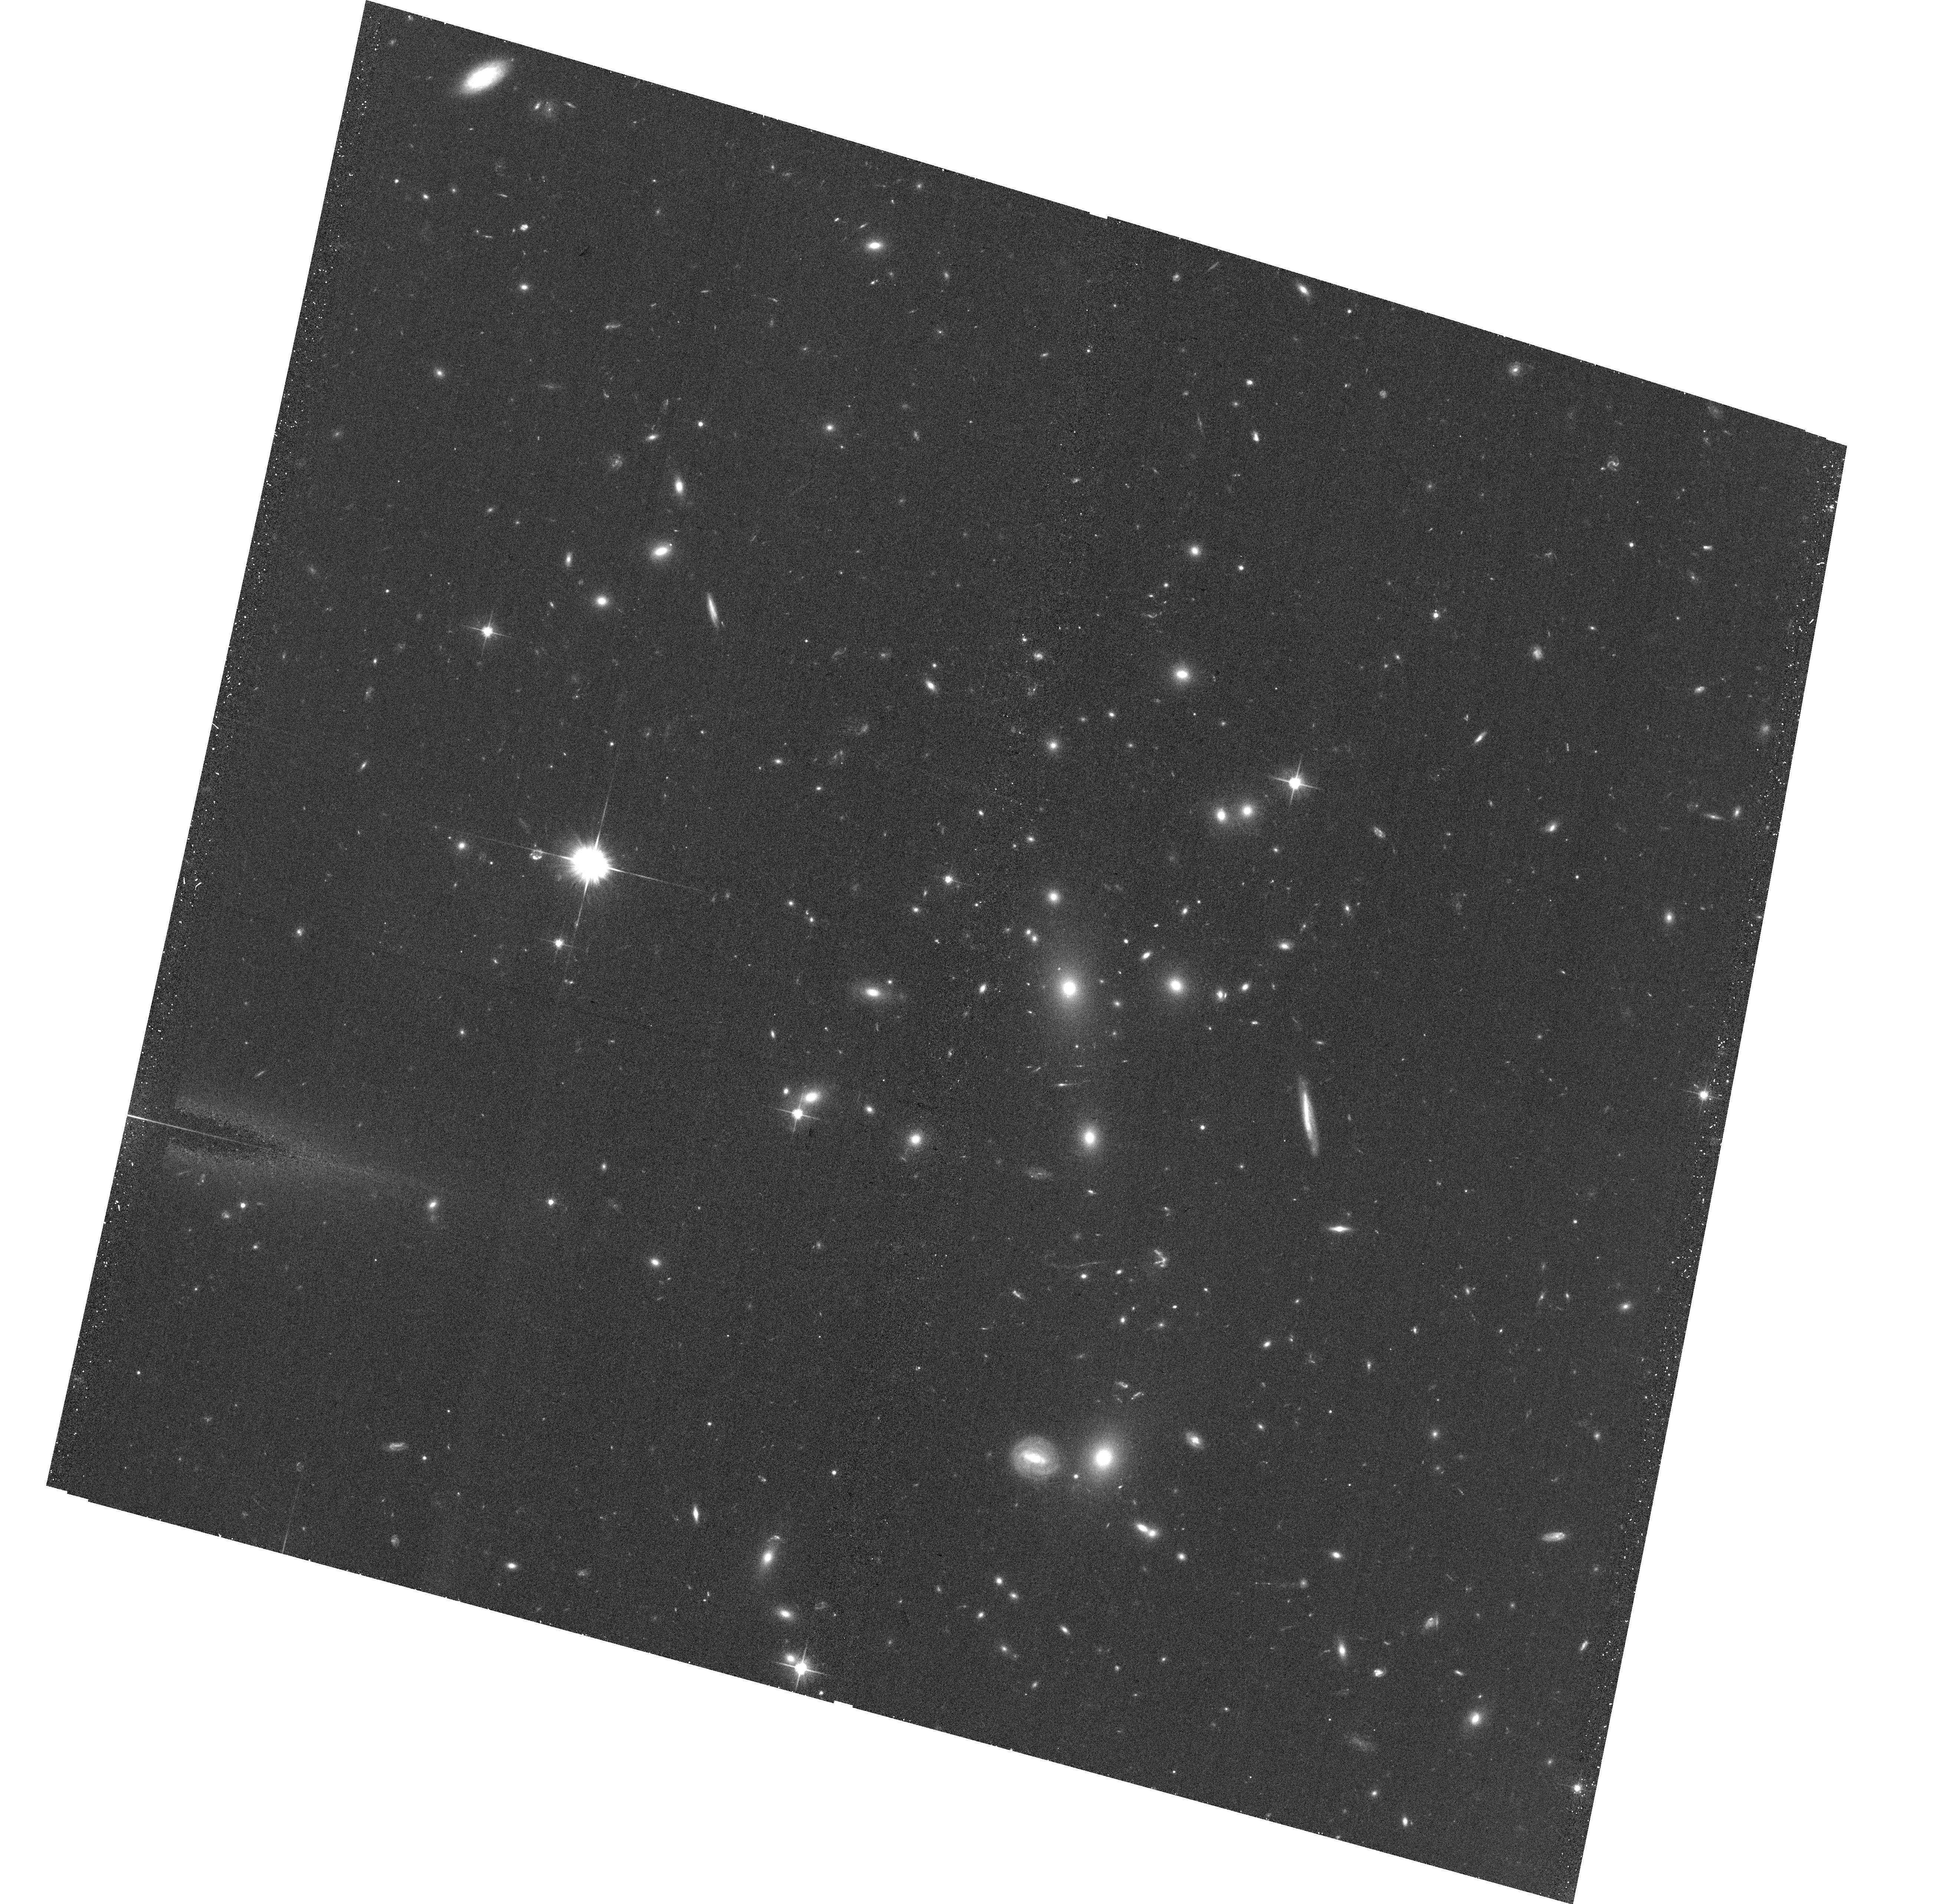
Target: MACSJ0110.1+3211
Instrument: ACS/WFC
Filter: F606W
Exposure: 20 min
Observation ID: hst_12884_07_acs_wfc_f606w_jc3907

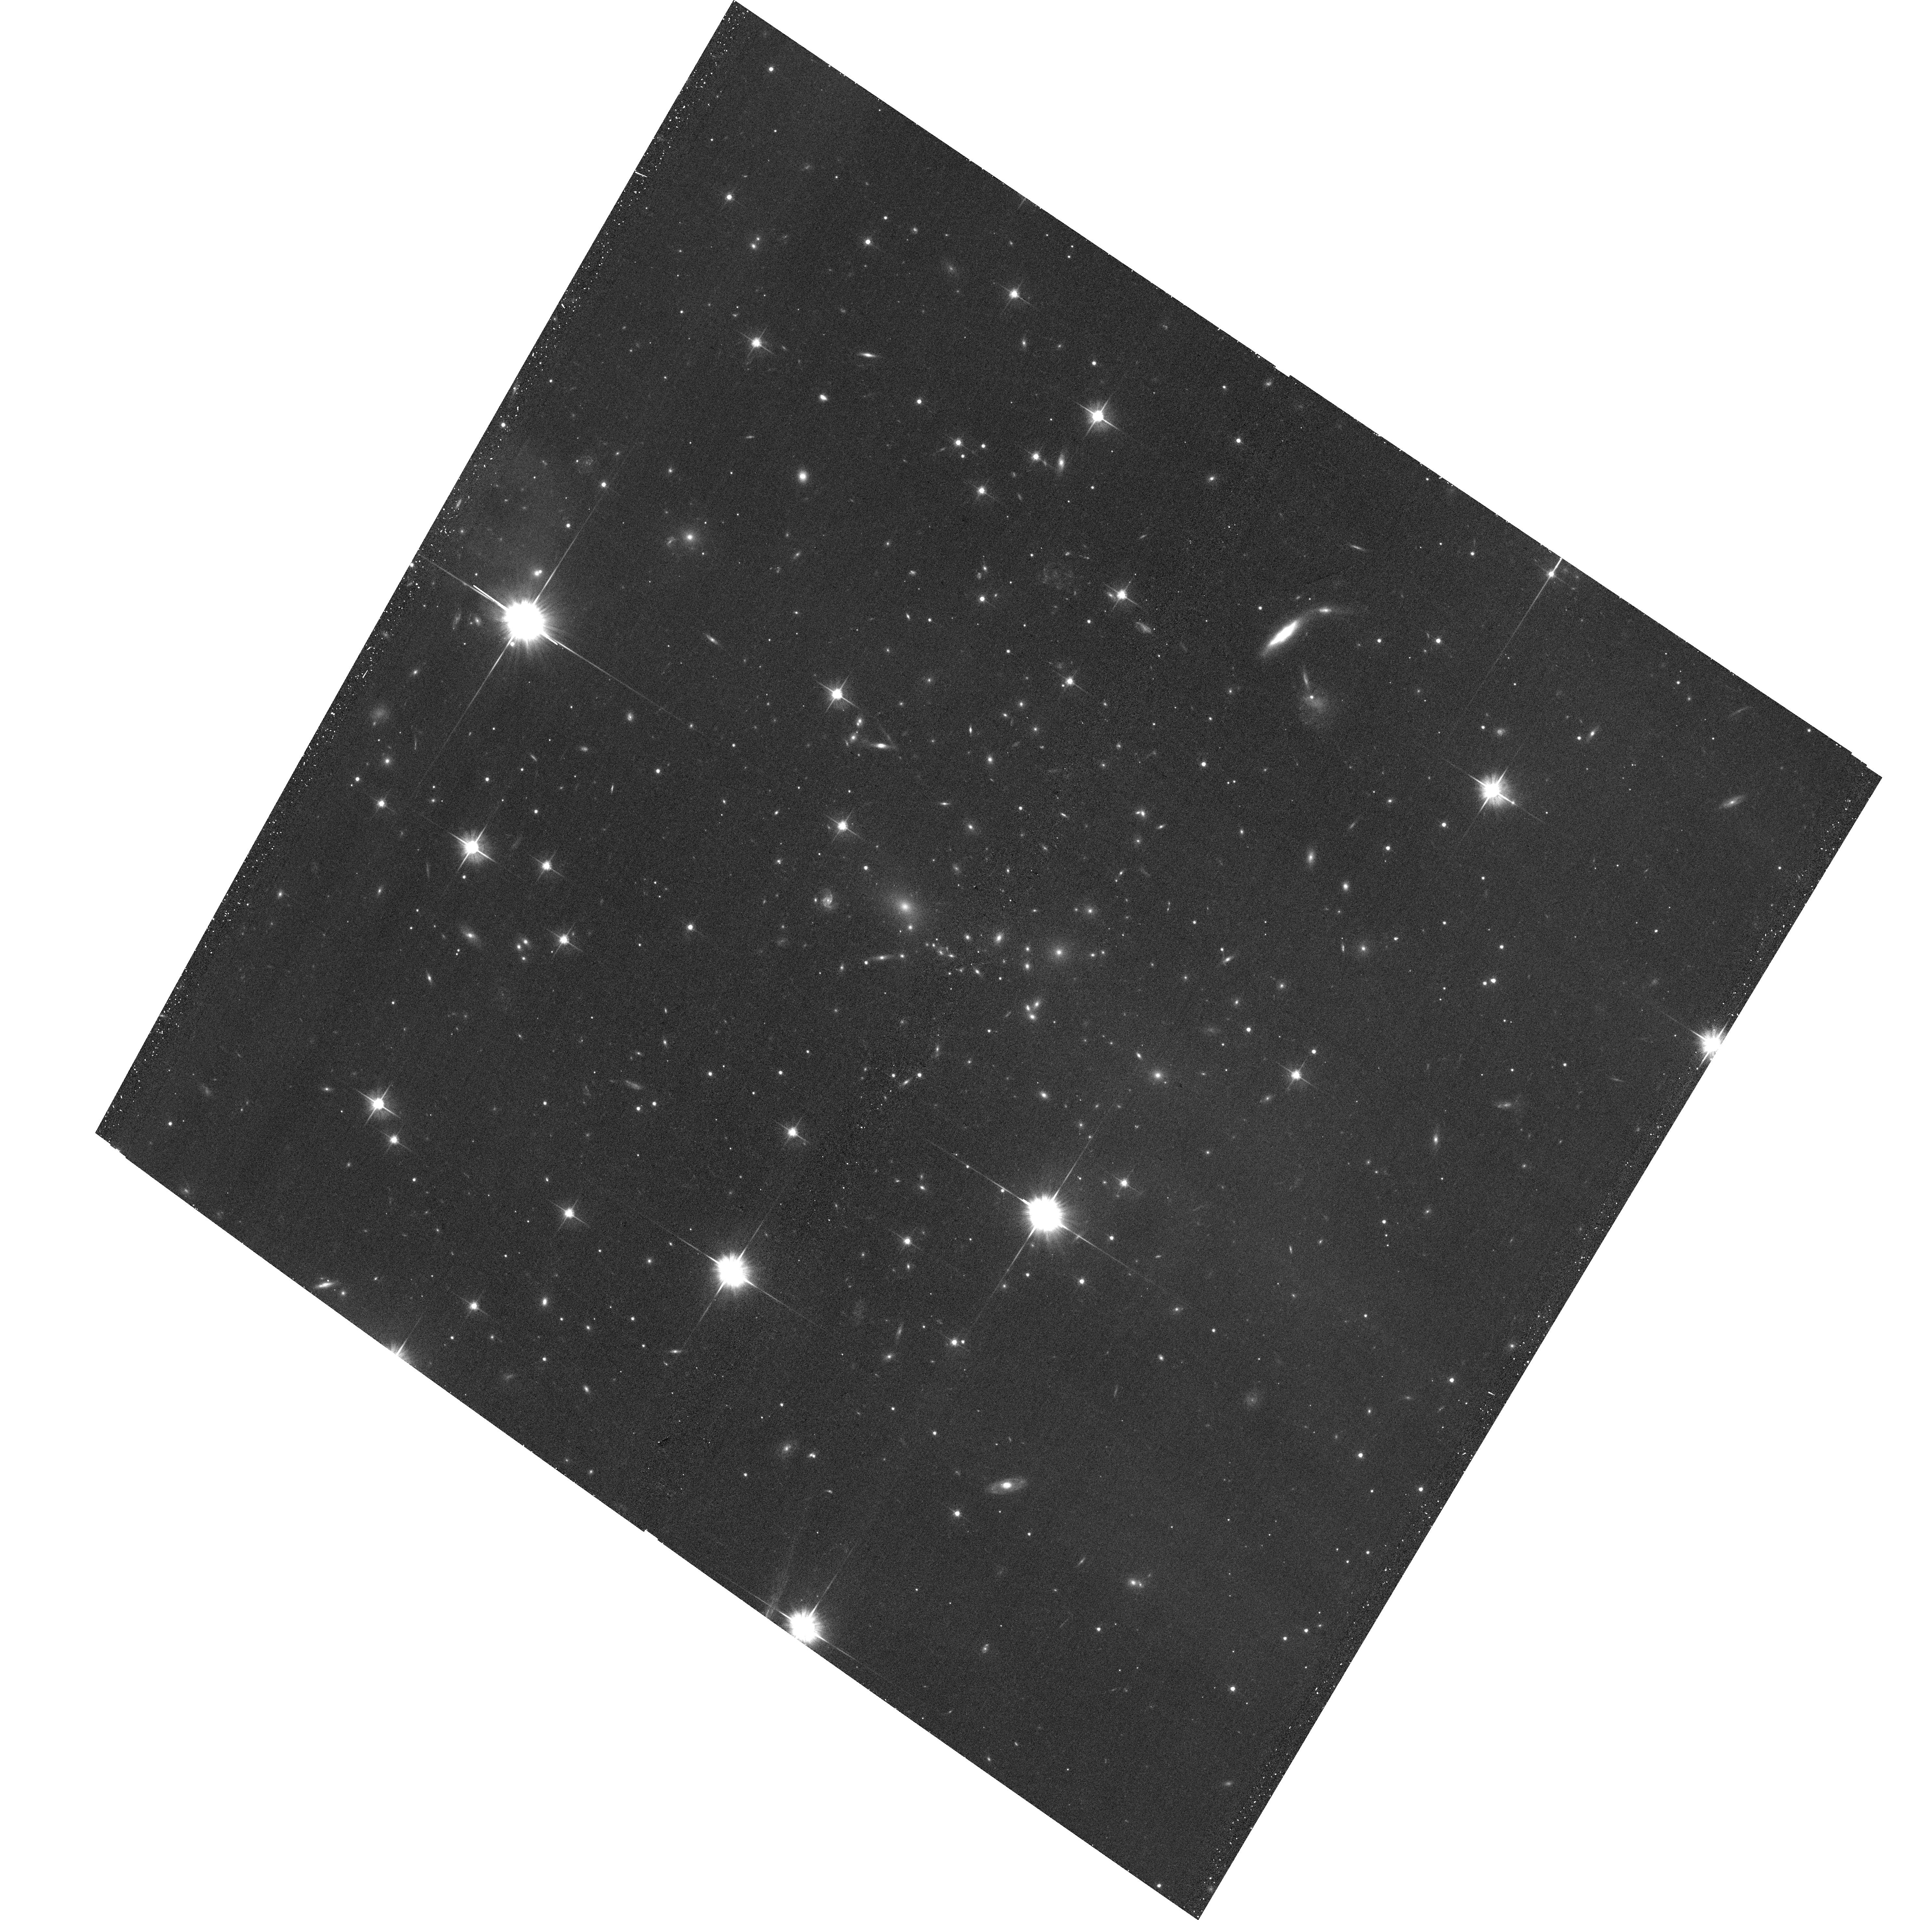
Target: SMACSJ1519.1-8130
Instrument: ACS/WFC
Filter: F606W
Exposure: 20 min
Observation ID: hst_12884_51_acs_wfc_f606w_jc3951

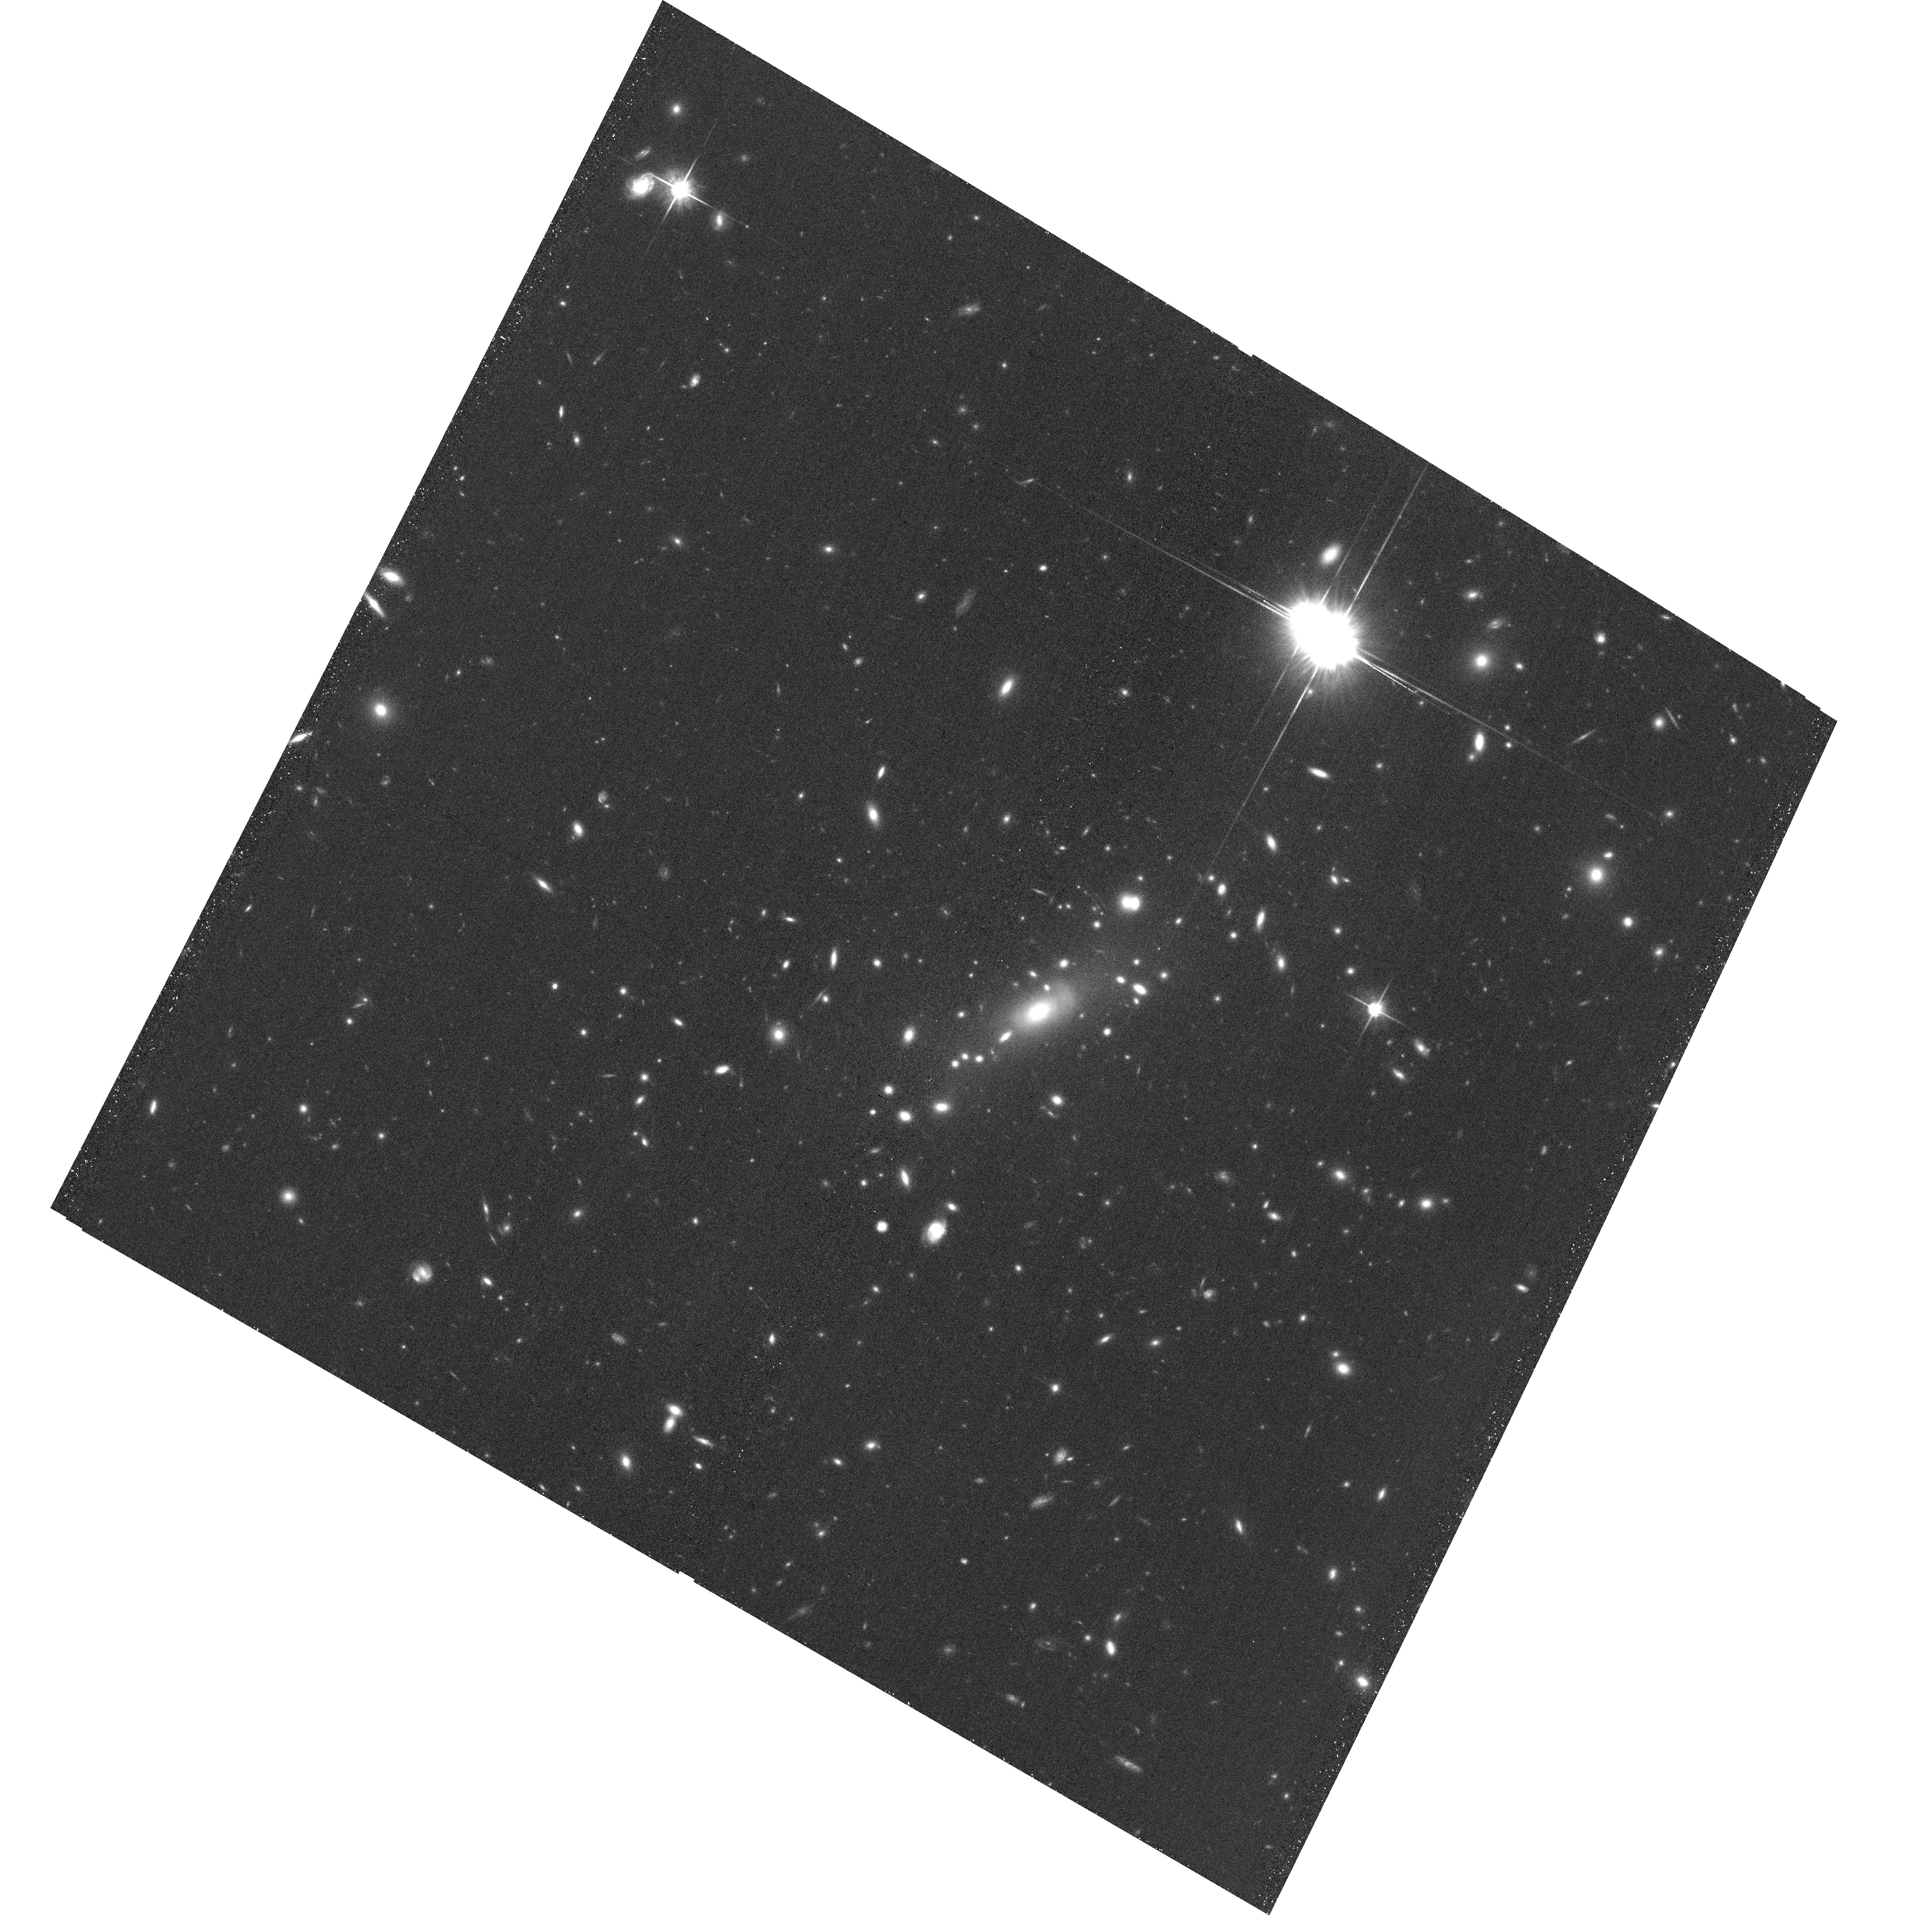
Target: MACSJ0035.4-2015
Instrument: ACS/WFC
Filter: F814W
Exposure: 24 min
Observation ID: hst_12884_62_acs_wfc_f814w_jc3962

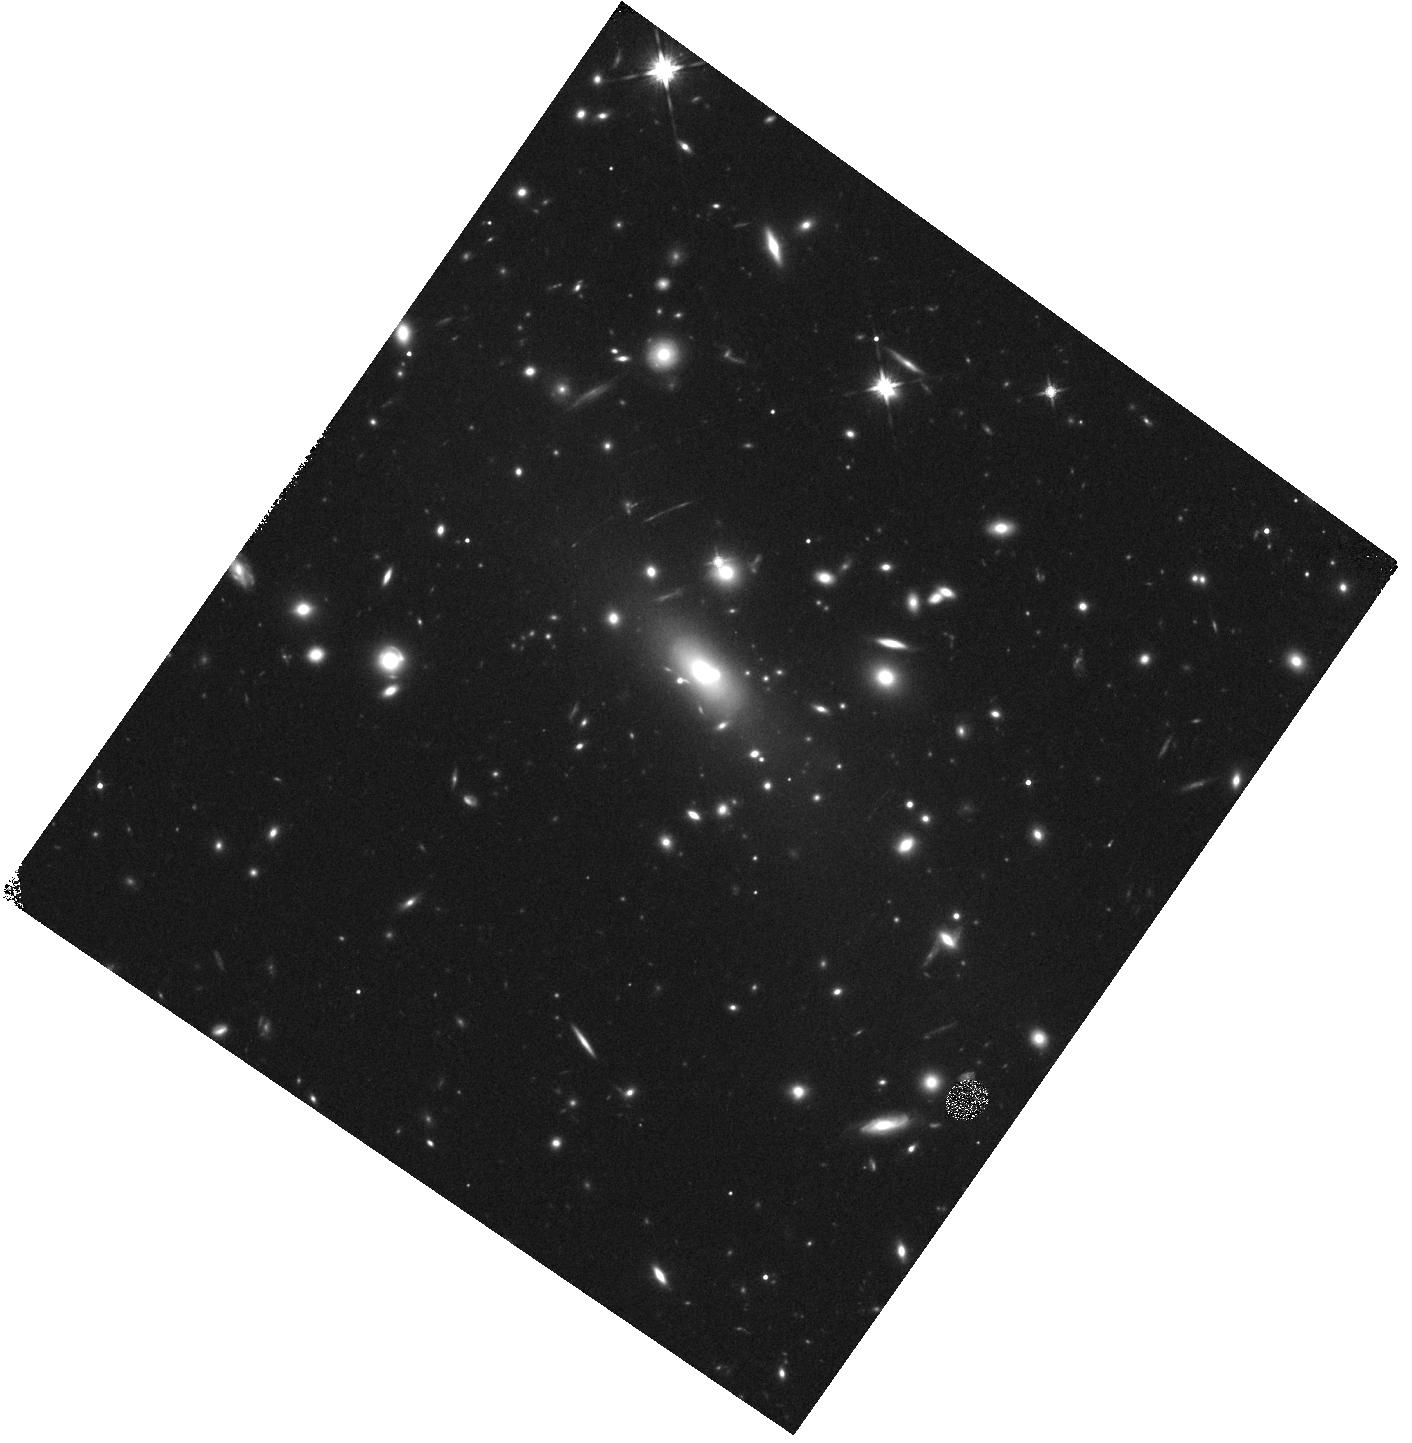
Target: MACSJ0051.6+2720
Instrument: WFC3/IR
Filter: F140W
Exposure: 12 min
Observation ID: hst_12884_1v_wfc3_ir_f140w_ic391v

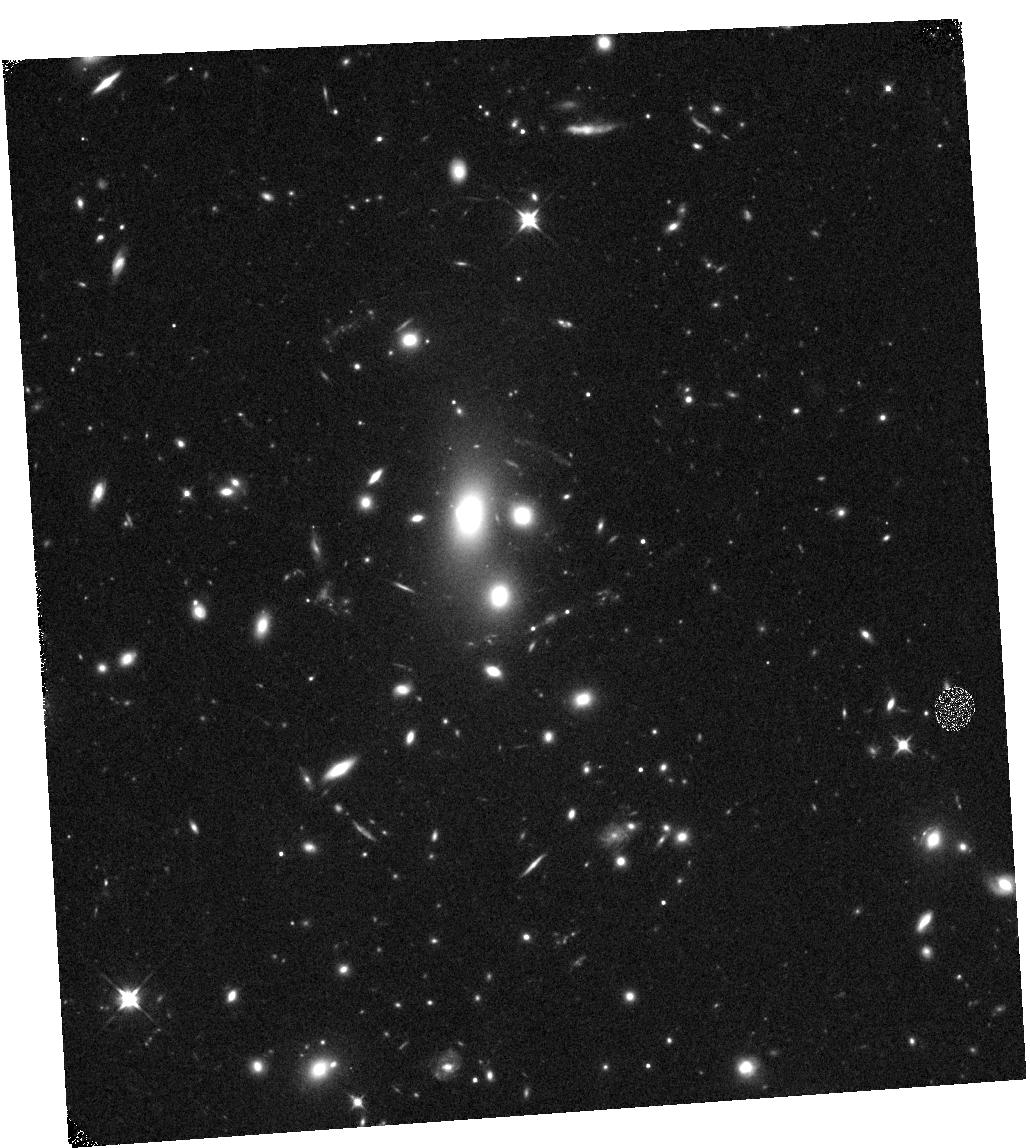
Target: SMACSJ2332.4-5358
Instrument: WFC3/IR
Filter: F110W
Exposure: 12 min
Observation ID: hst_12884_5c_wfc3_ir_f110w_ic395c

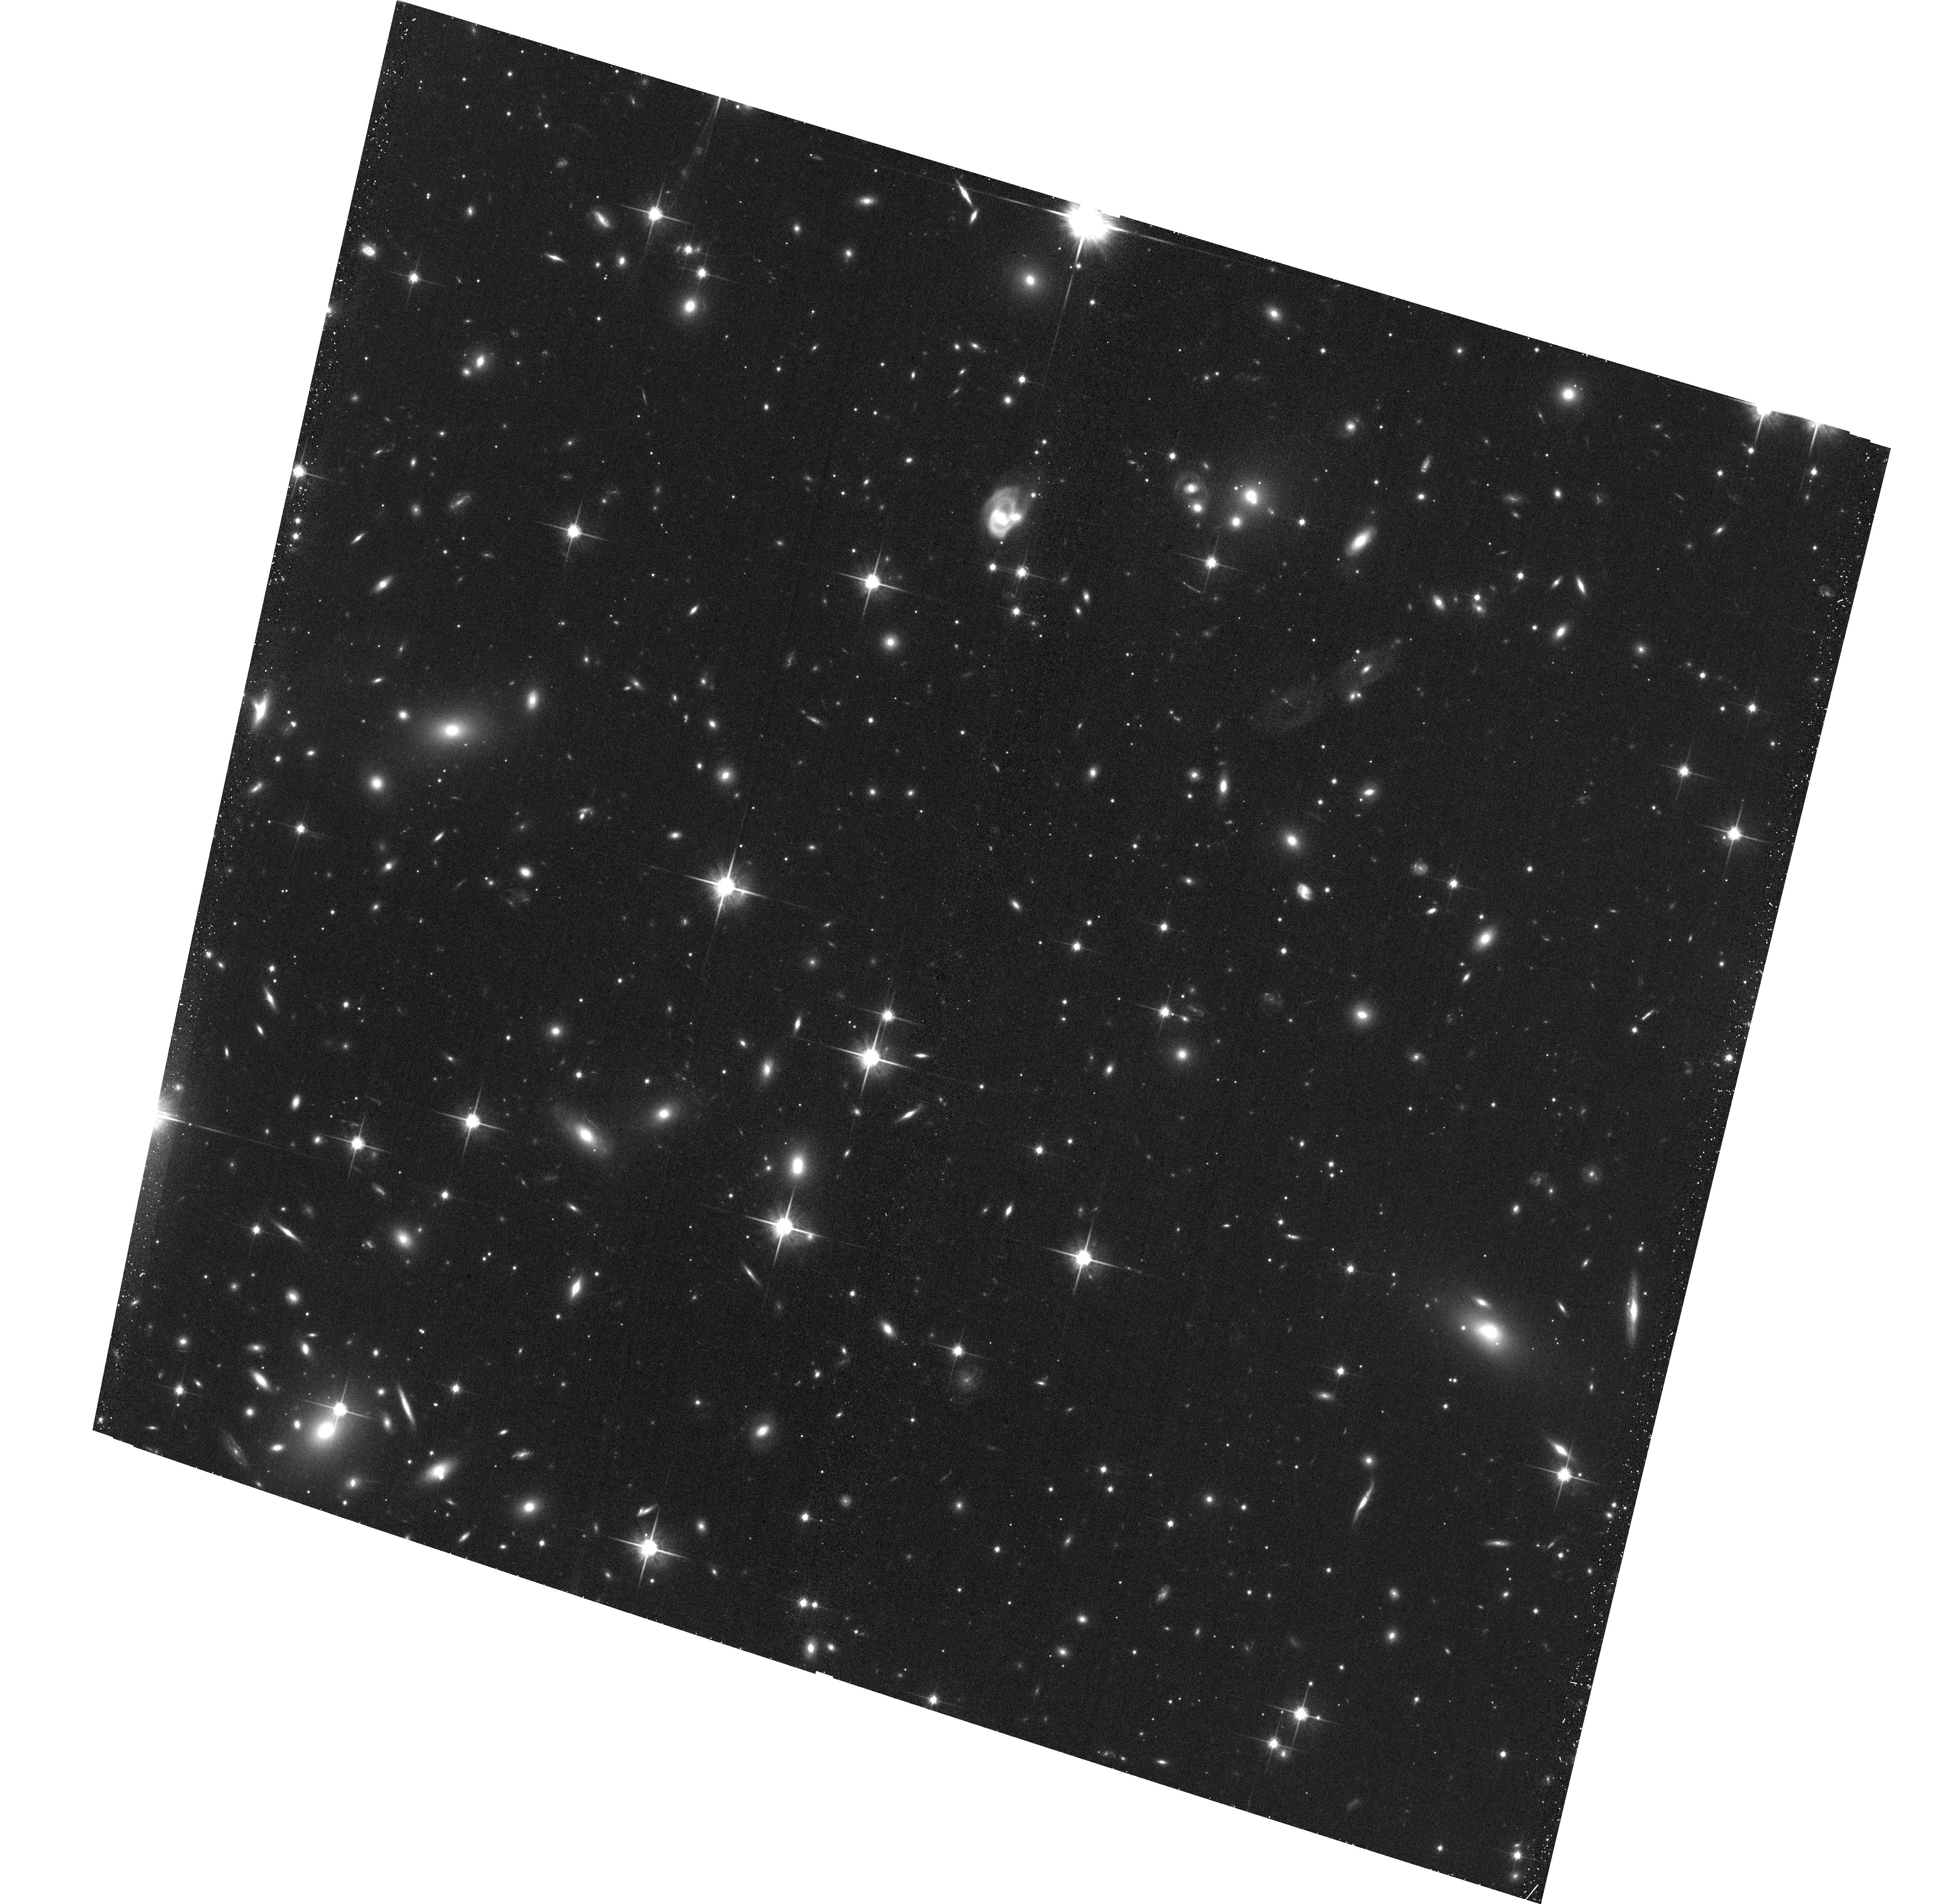
Target: MACSJ2003.4-2322
Instrument: ACS/WFC
Filter: F814W
Exposure: 24 min
Observation ID: hst_12884_0g_acs_wfc_f814w_jc390g

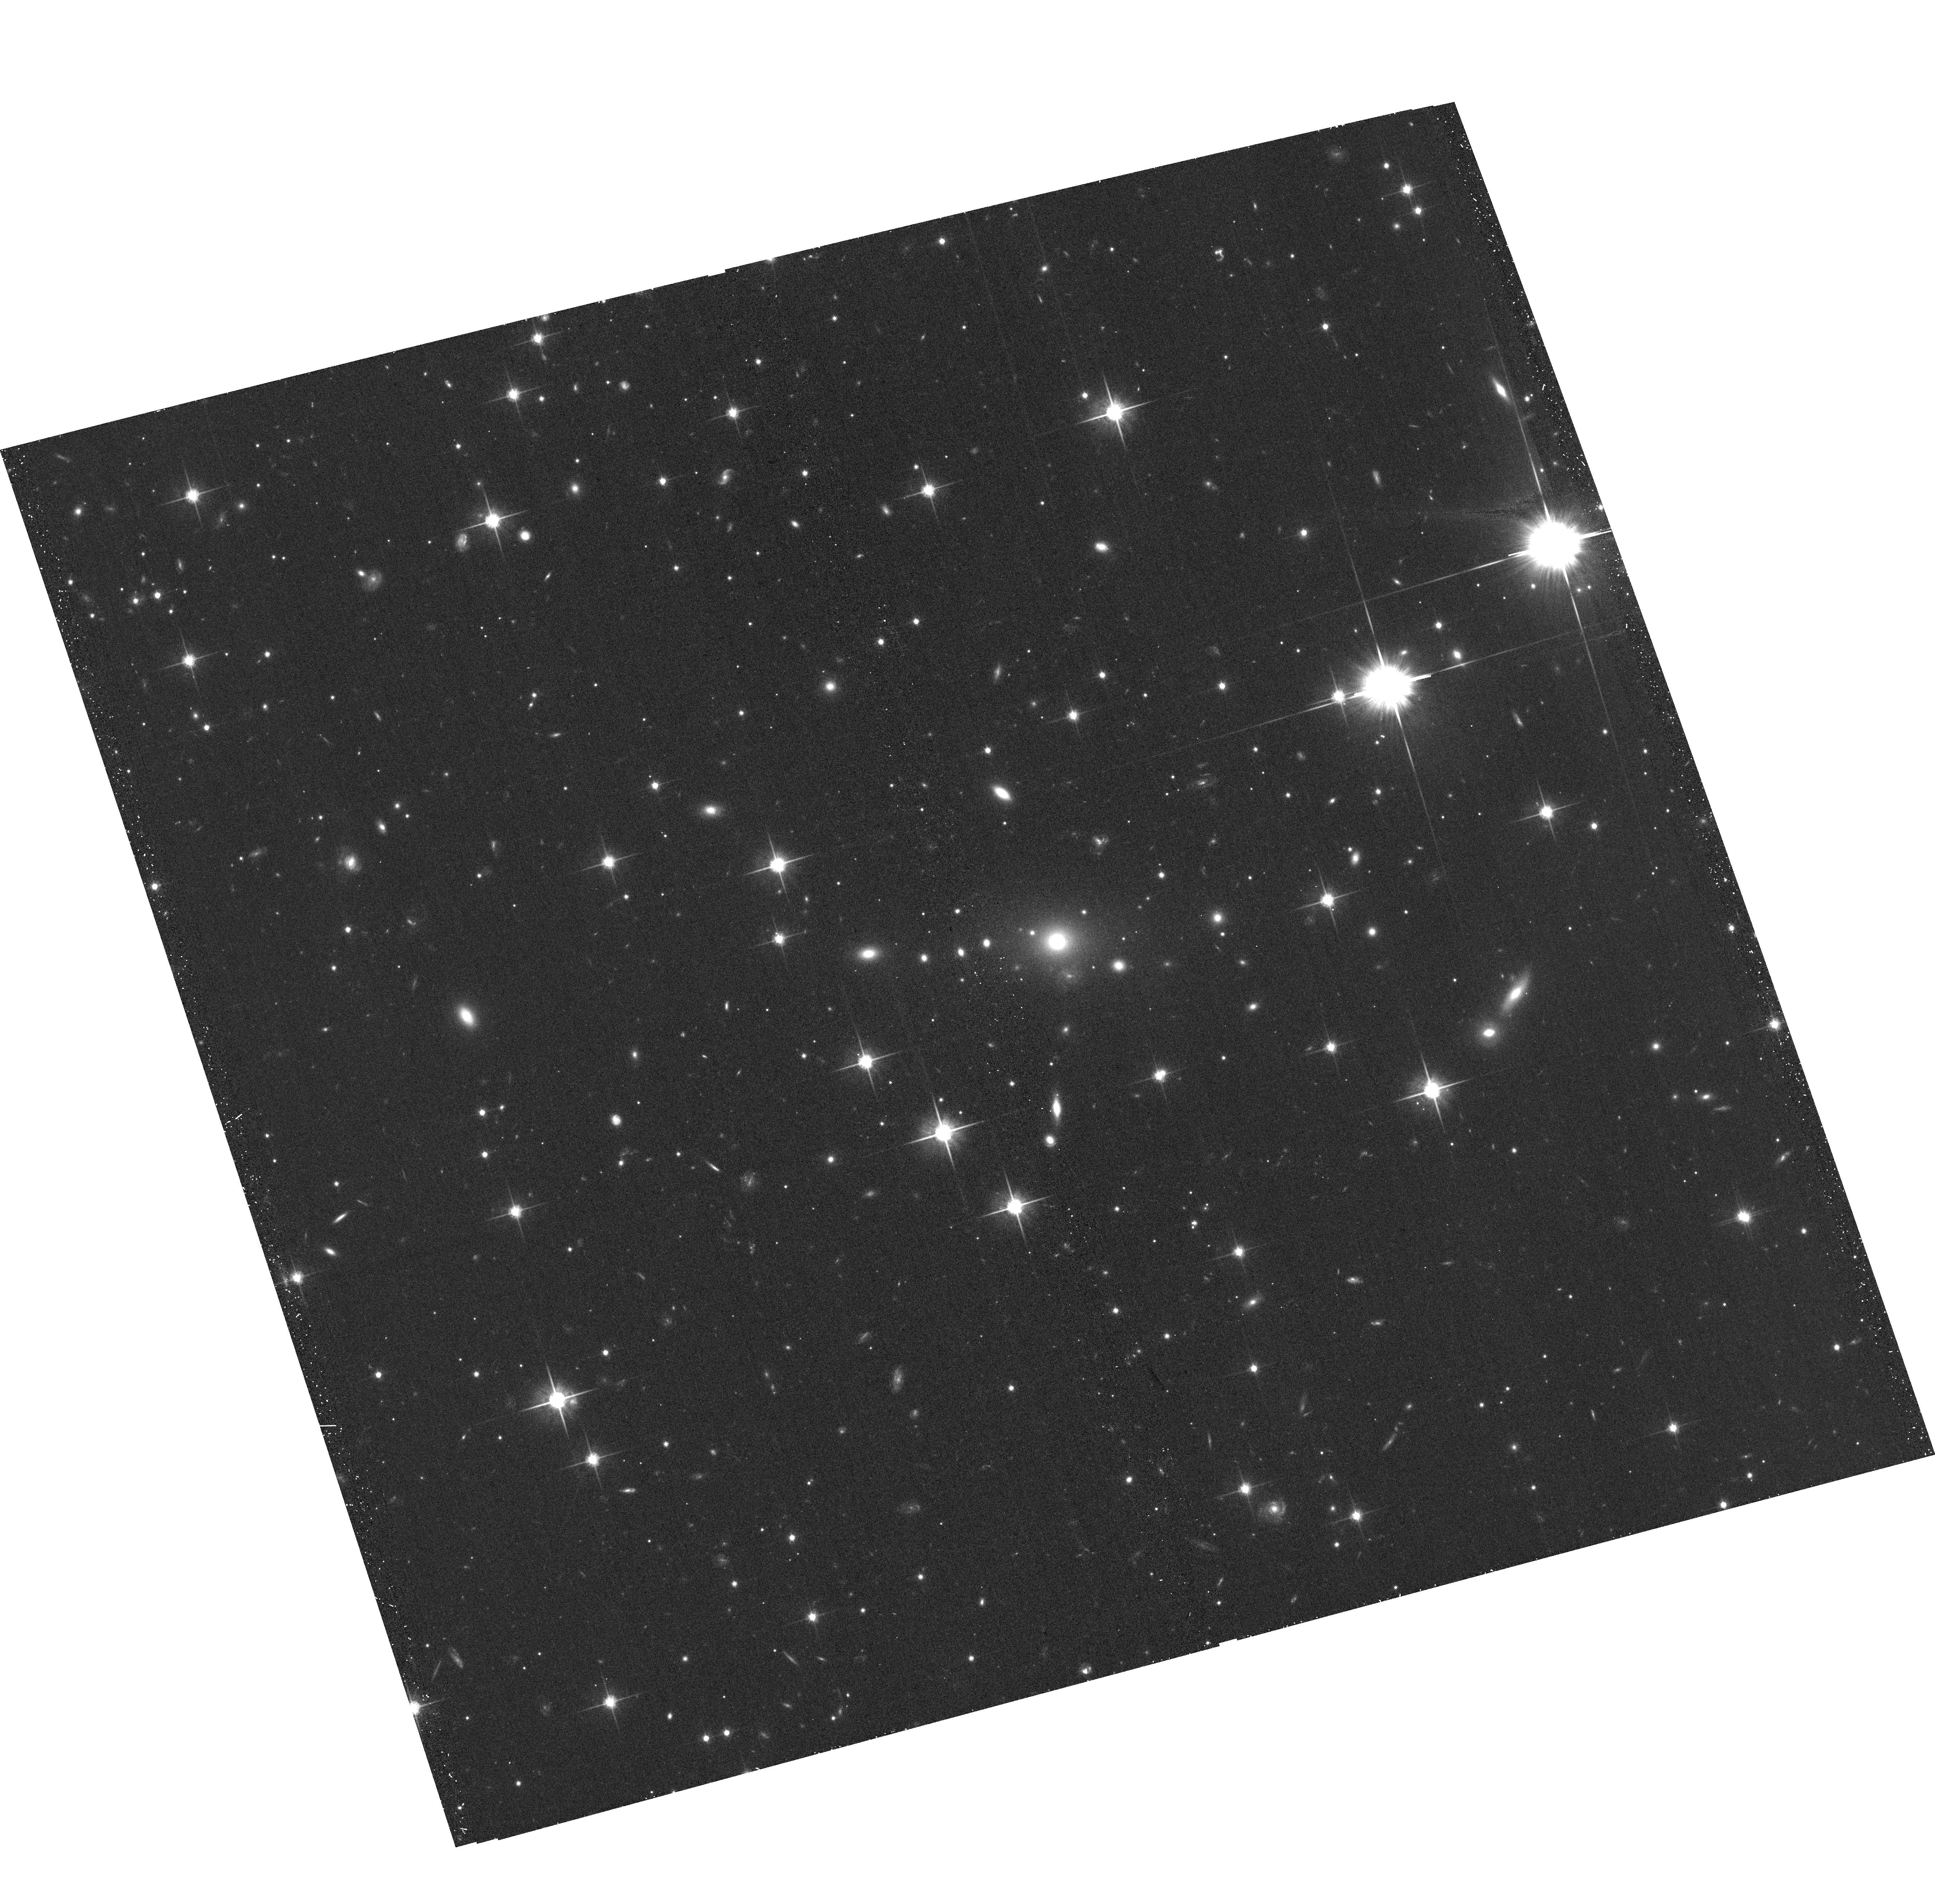
Target: MACSJ1806.8+2931
Instrument: ACS/WFC
Filter: F814W
Exposure: 24 min
Observation ID: hst_12884_0f_acs_wfc_f814w_jc390f

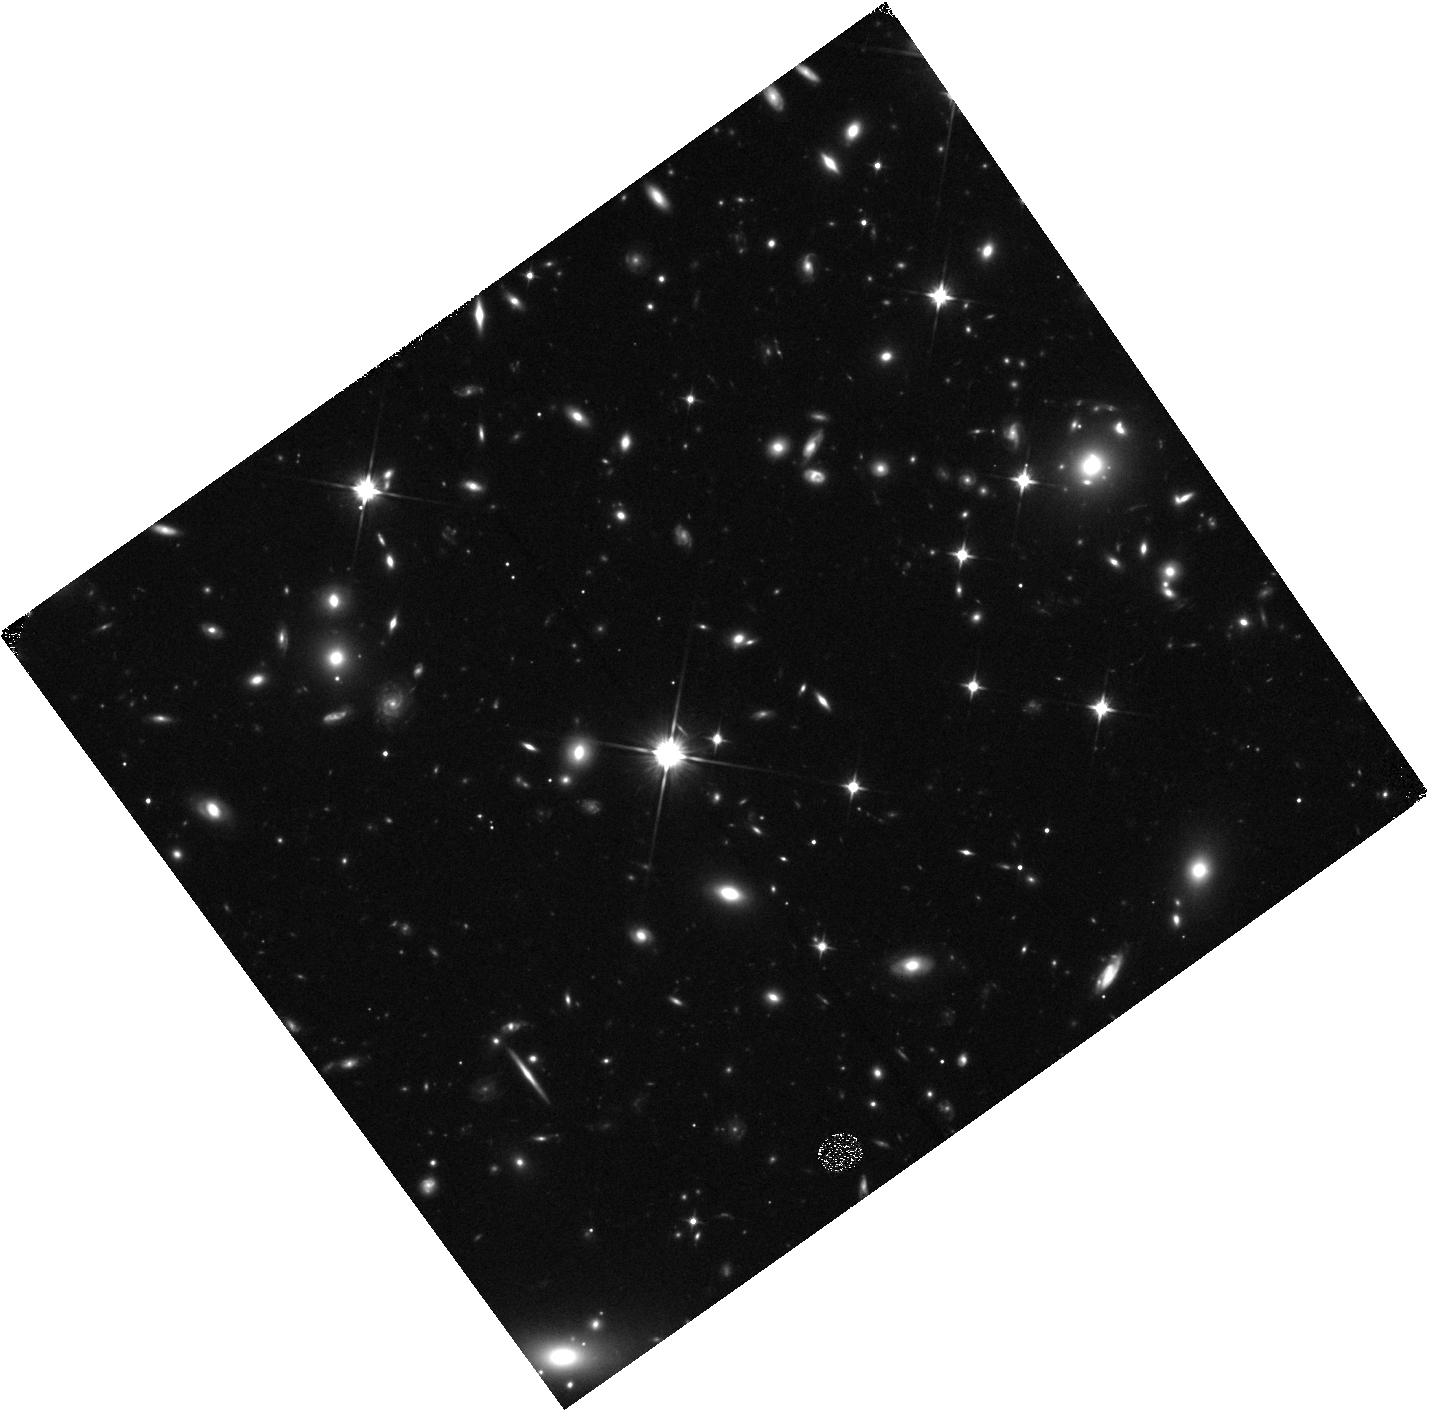
Target: MACSJ0611.8-3036
Instrument: WFC3/IR
Filter: F110W
Exposure: 12 min
Observation ID: hst_12884_2s_wfc3_ir_f110w_ic392s

A Snapshot Survey of The Most Massive Clusters of Galaxies (PI: Ebeling, Harald)

We propose the continuation of our highly successful ACS+WFC3 SNAPshot survey of a sample of 125 very X-ray luminous clusters in the redshift range 0.3-0.7, detected and compiled by the MACS cluster survey. As demonstrated by ACS/WFC3 SNAPshots of 63 MACS clusters obtained by us in previous Cycles (14 of them in all of F606W, F814W, F110W, and F140W), dedicated HST observations of the 12 most distant MACS clusters (GO-09722), and the CLASH MCT programme, these systems are highly efficient gravitational lenses as well as ideal targets for studies of galaxy evolution in dense environments. Our primary science goals are a) the discovery of additional bright, giant arcs for resolved, in-depth, spectroscopic study with 8-10m telescopes, b) the selection of Distant Red Galaxies as well as z>6 galaxies as F814W dropouts, and c) the identification of extremely luminous but optically faint submm galaxies at z=2-5 detected in our Herschel/SPIRE observations of this sample. In addition, the proposed observations will d) provide important constraints on the mass distributions in these extreme systems, and e) improve our understanding of the physical nature of galaxy-galaxy and galaxy-gas interactions in cluster cores. In recognition of the particular value of WFC3 images for our primary science goals (so far, only 21 WFC3/SNAPs have been executed), we stagger the proposed visits such that SNAPshots in the WFC3/F110W and F140W passbands will be executed first, followed by ACS observations in the F606W and F814W filters. The images thus obtained will build a dataset of legacy value for a wide range of extragalactic research topics.